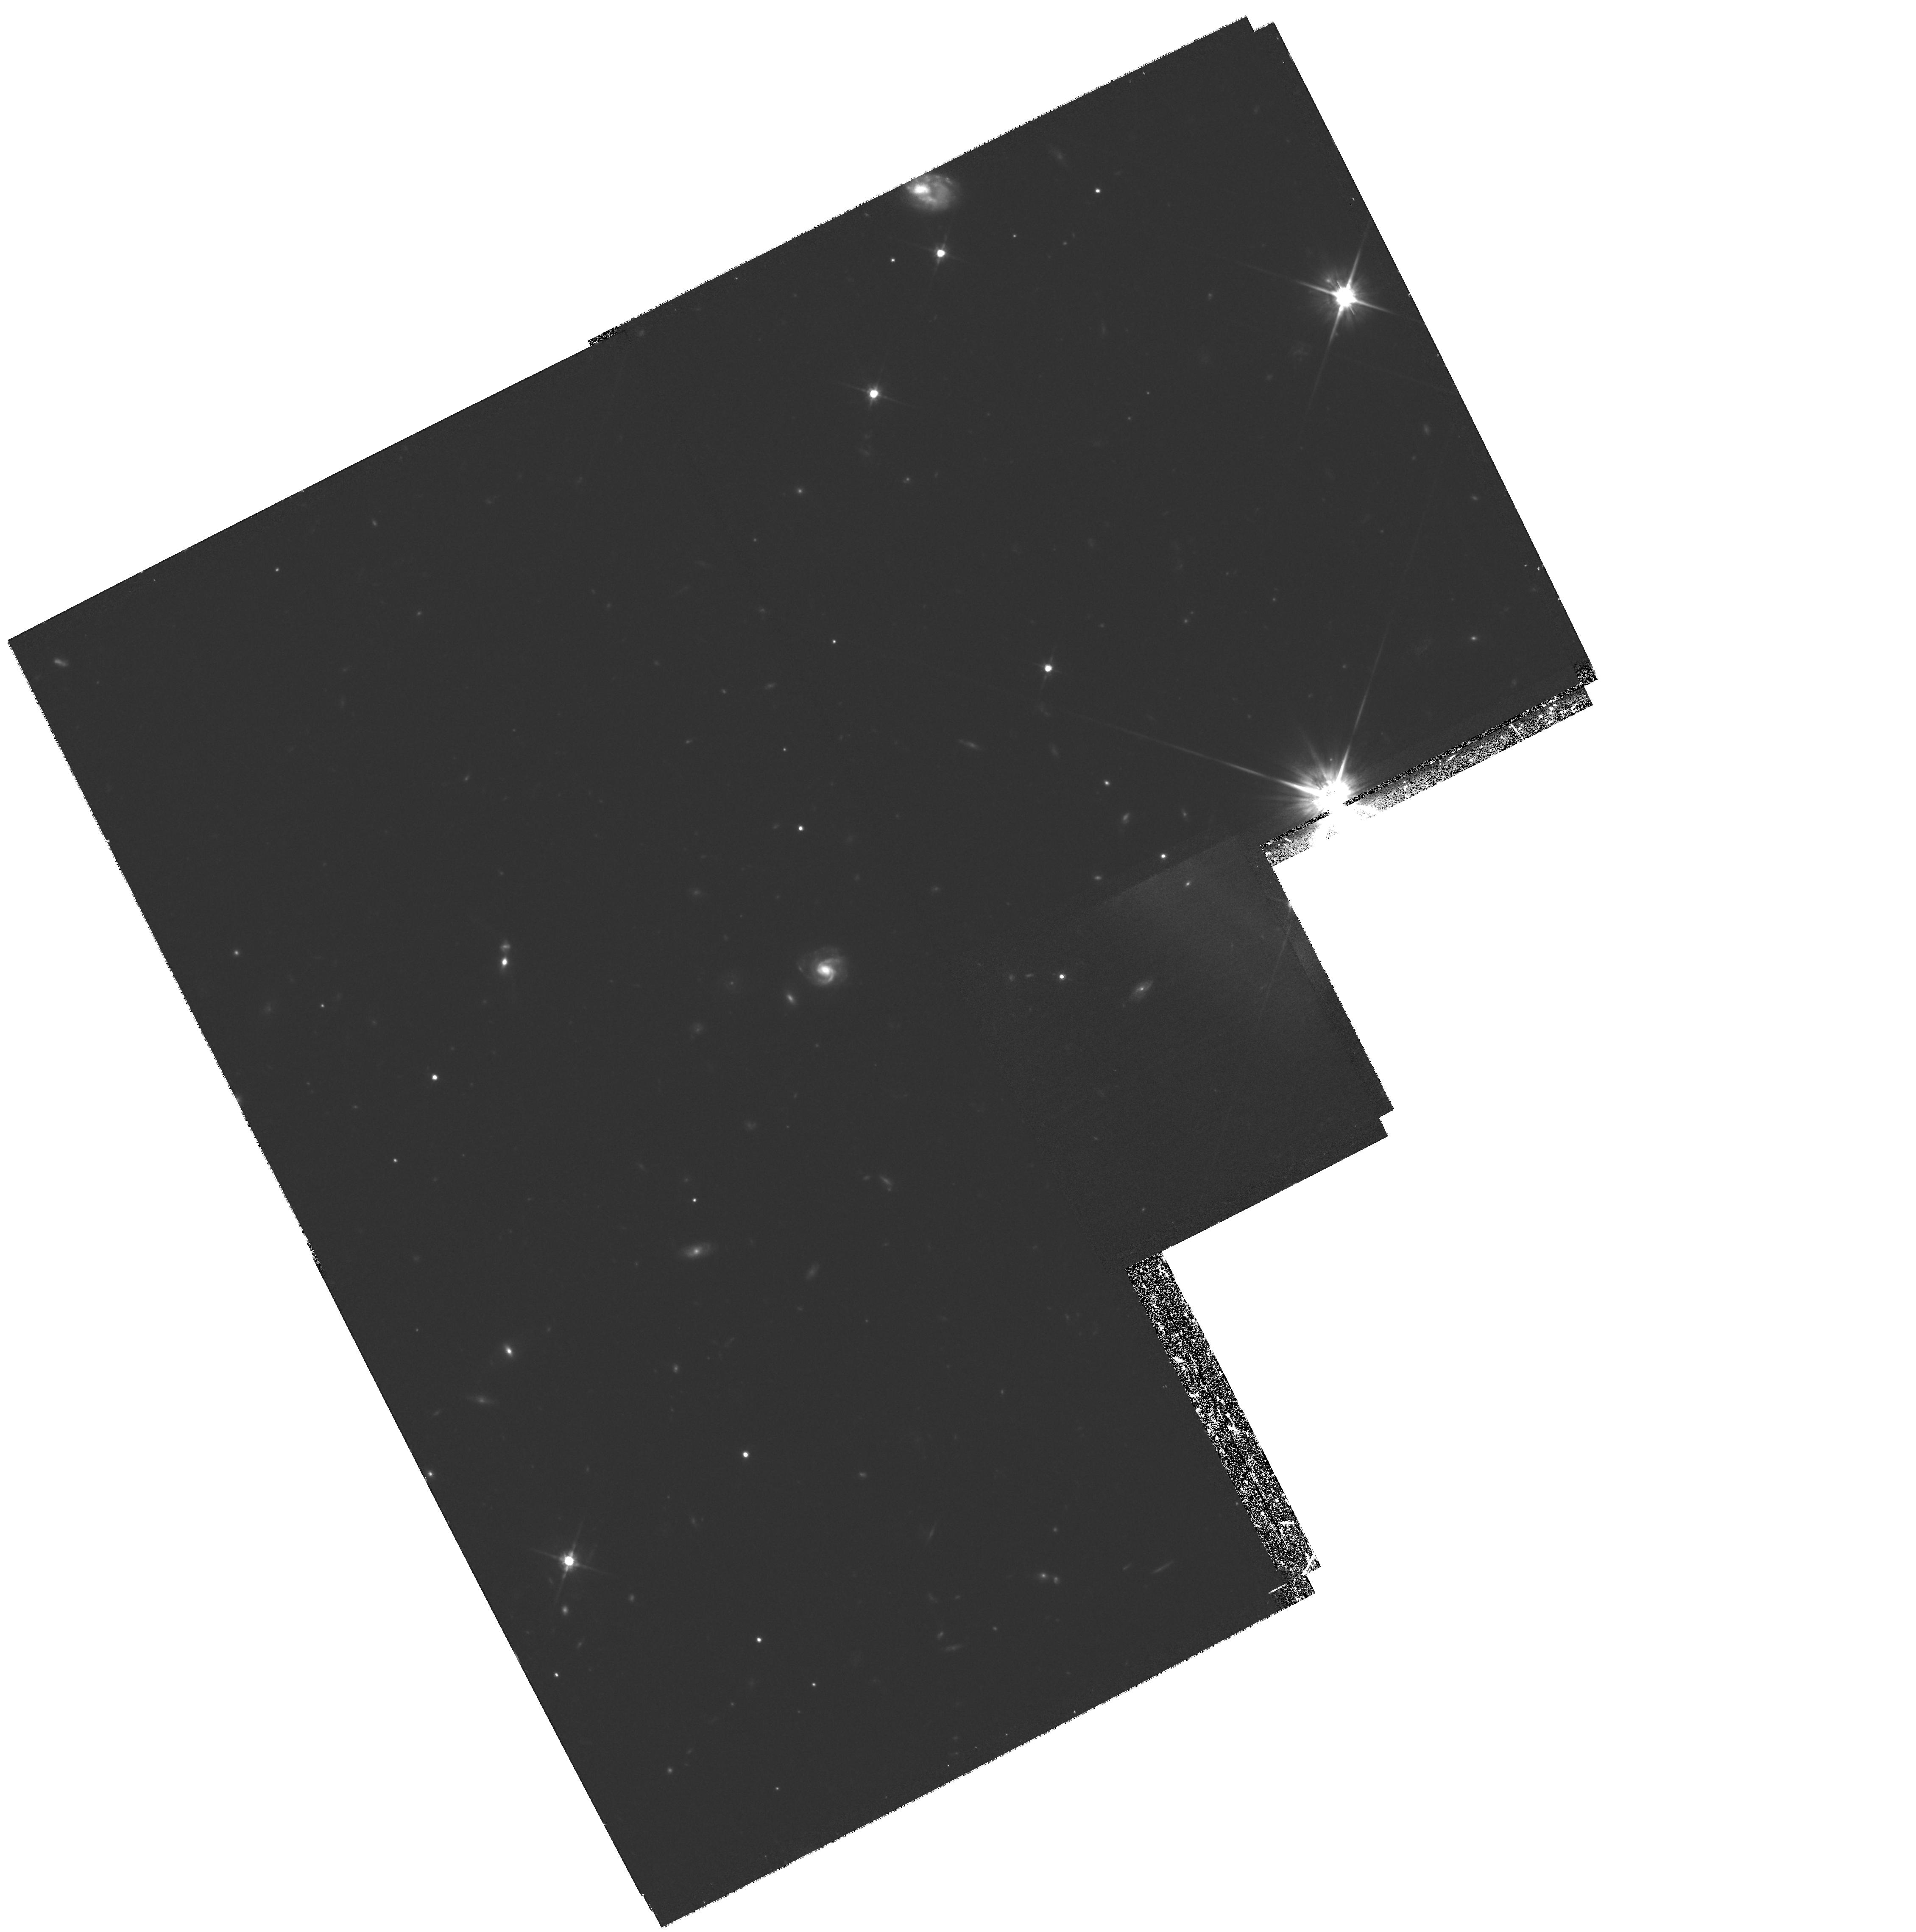
Target: 0140+326RD1
Instrument: WFPC2/PC
Filter: F814W
Exposure: 2.9 h
Observation ID: hst_8167_02_wfpc2_pc_f814w_u5e902

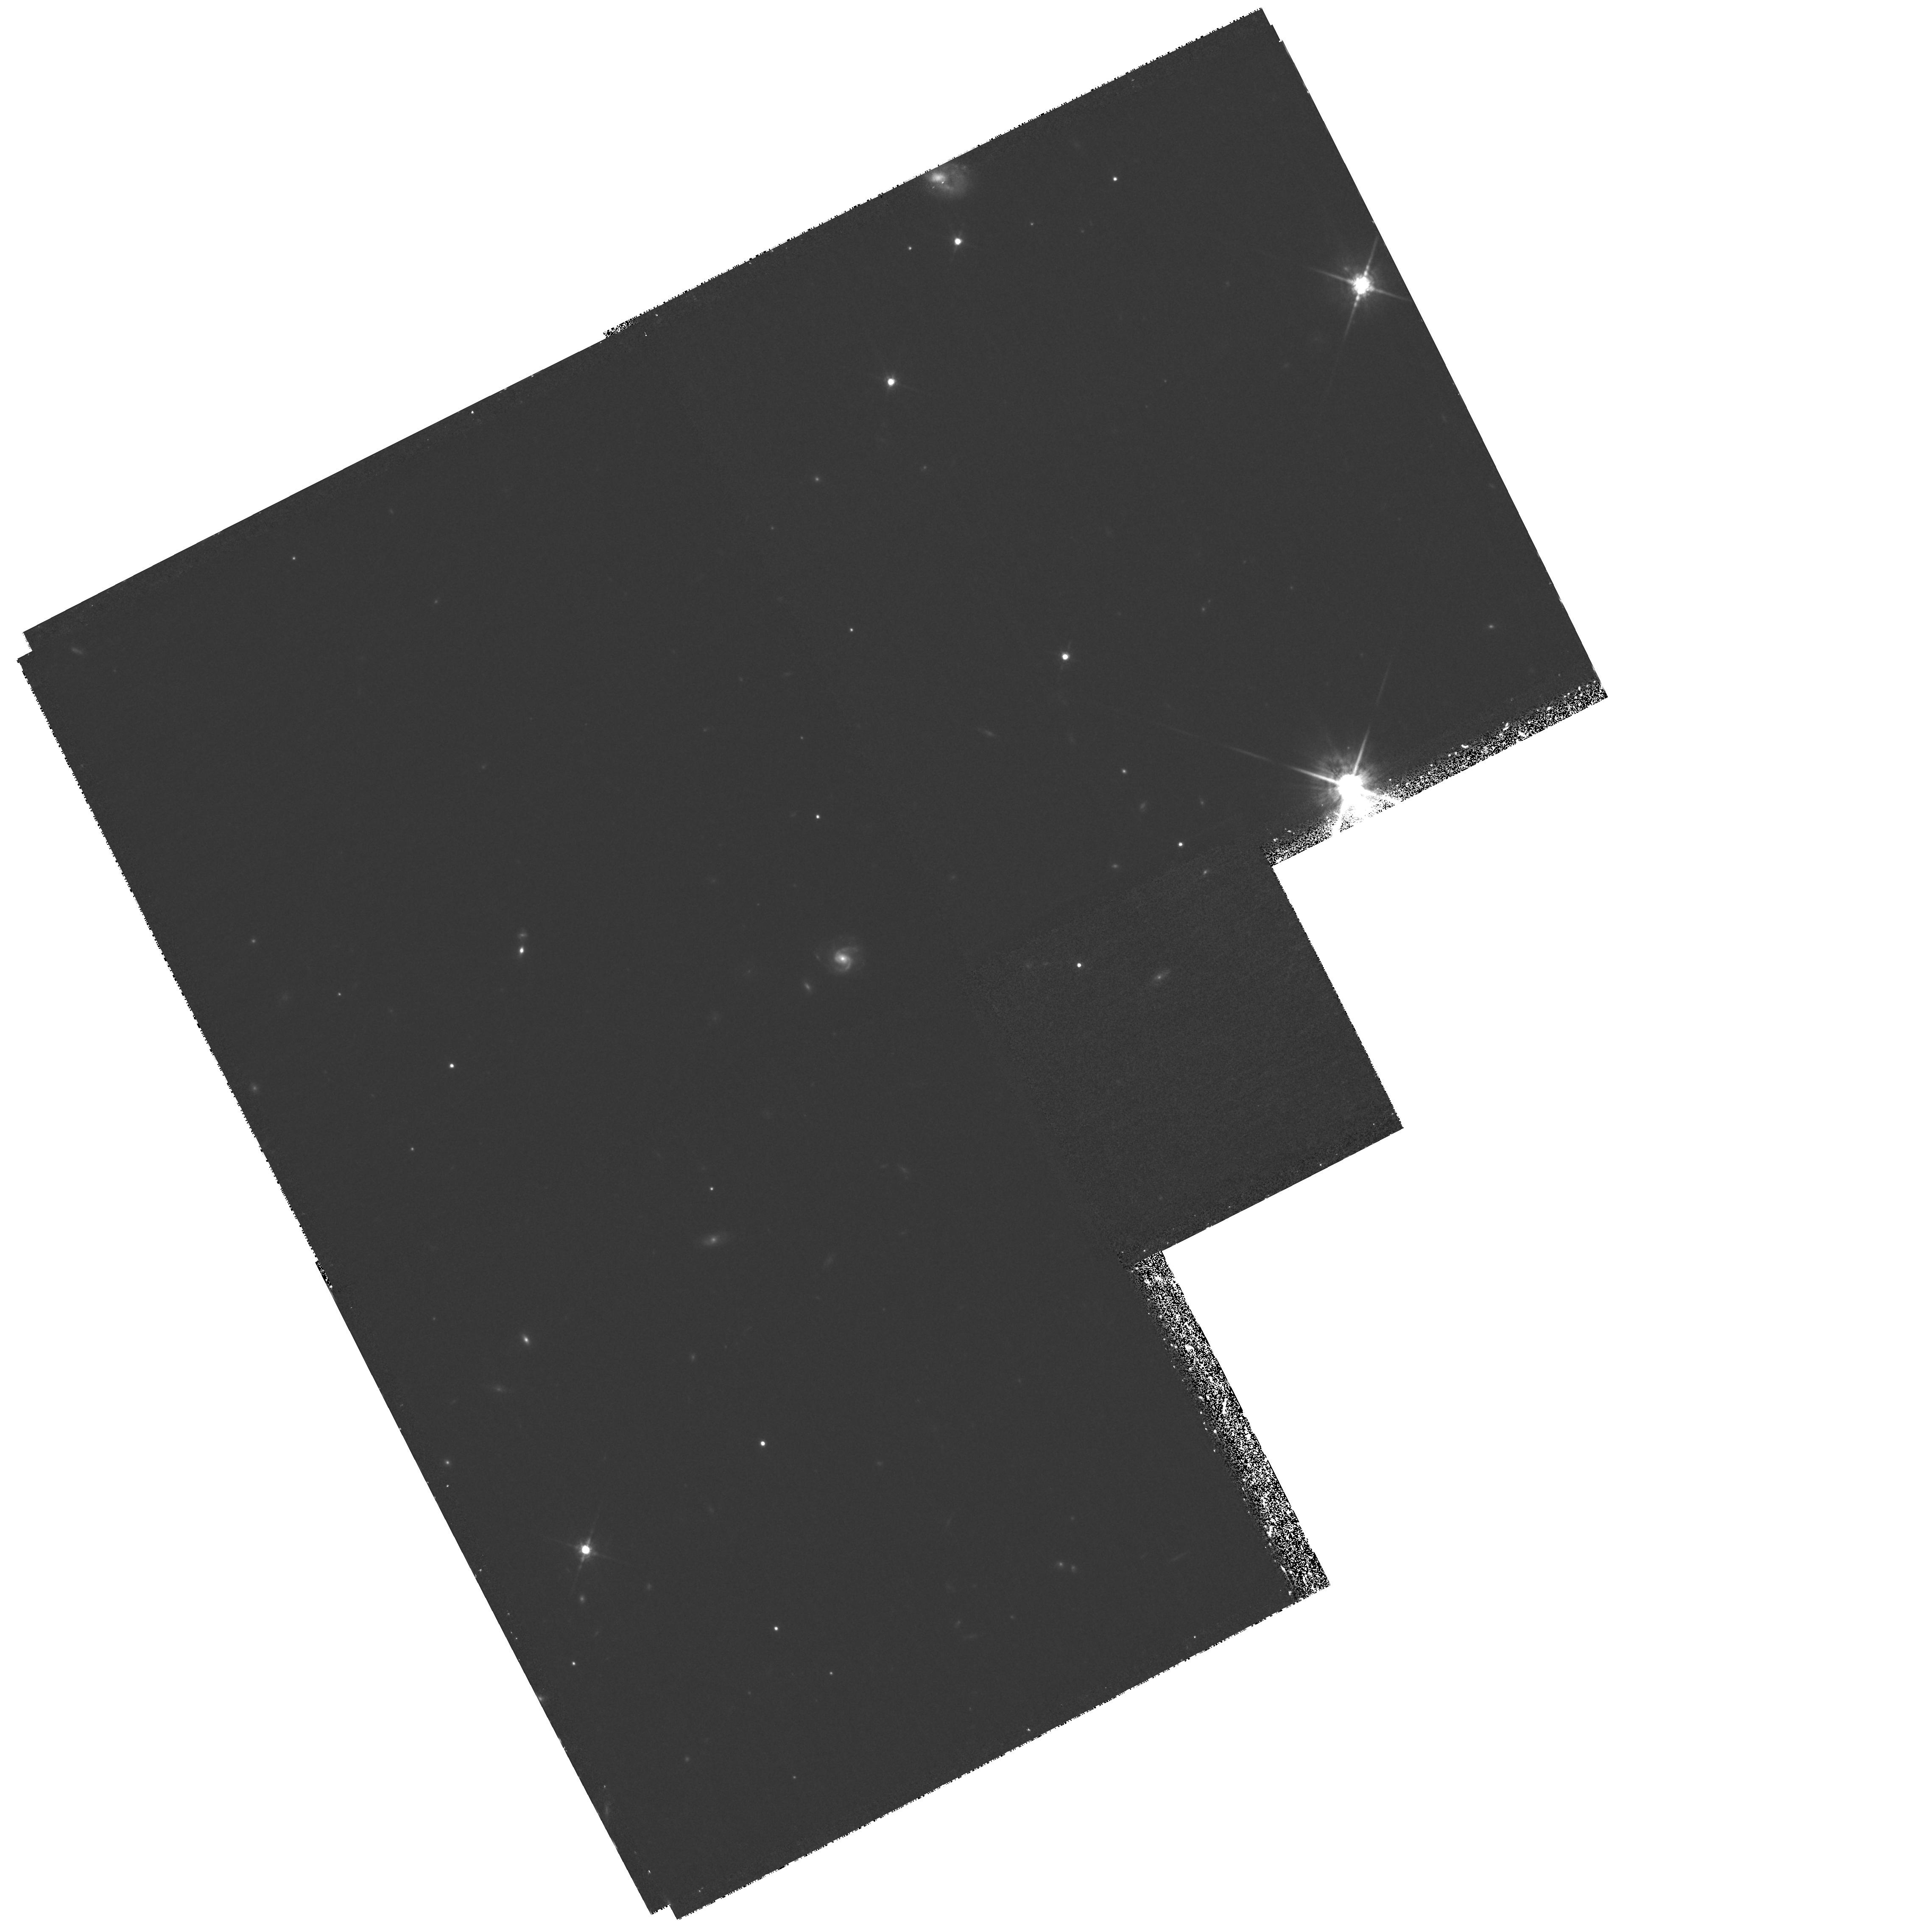
Target: 0140+326RD1
Instrument: WFPC2/PC
Filter: F850LP
Exposure: 2.9 h
Observation ID: hst_8167_04_wfpc2_pc_f850lp_u5e904

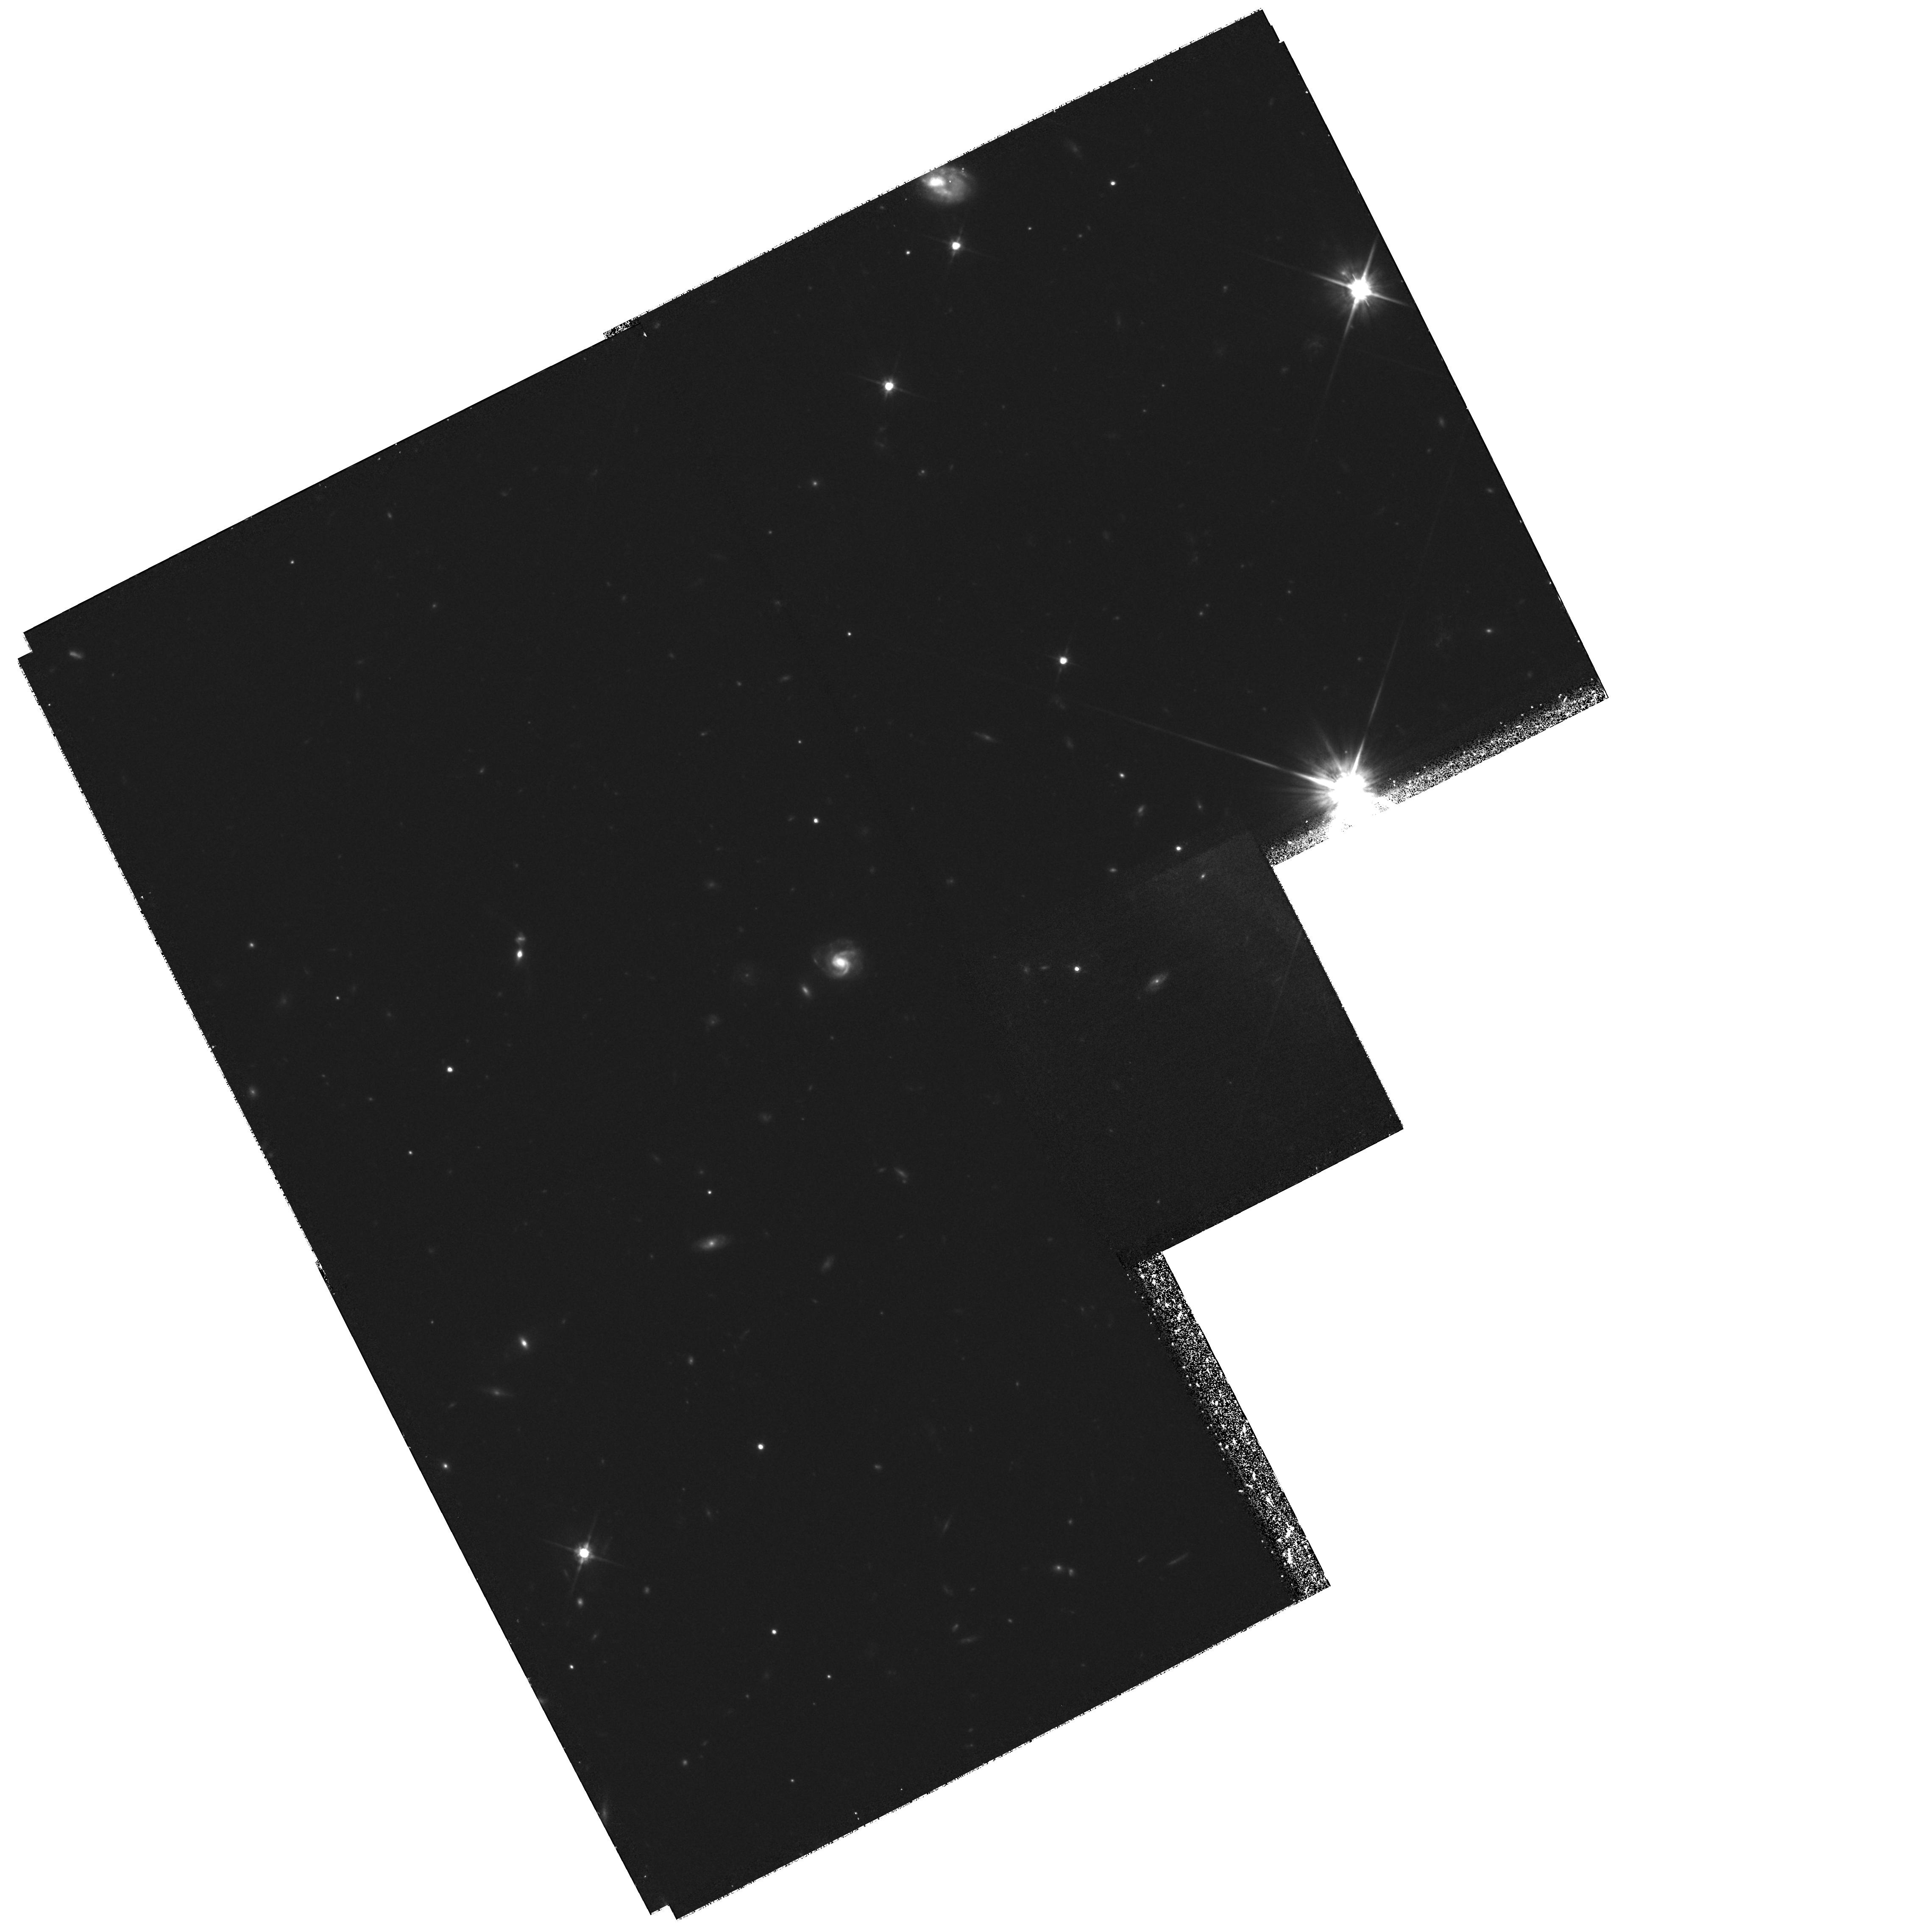
Target: 0140+326RD1
Instrument: WFPC2/PC
Filter: F814W
Exposure: 2.9 h
Observation ID: hst_8167_01_wfpc2_pc_f814w_u5e901

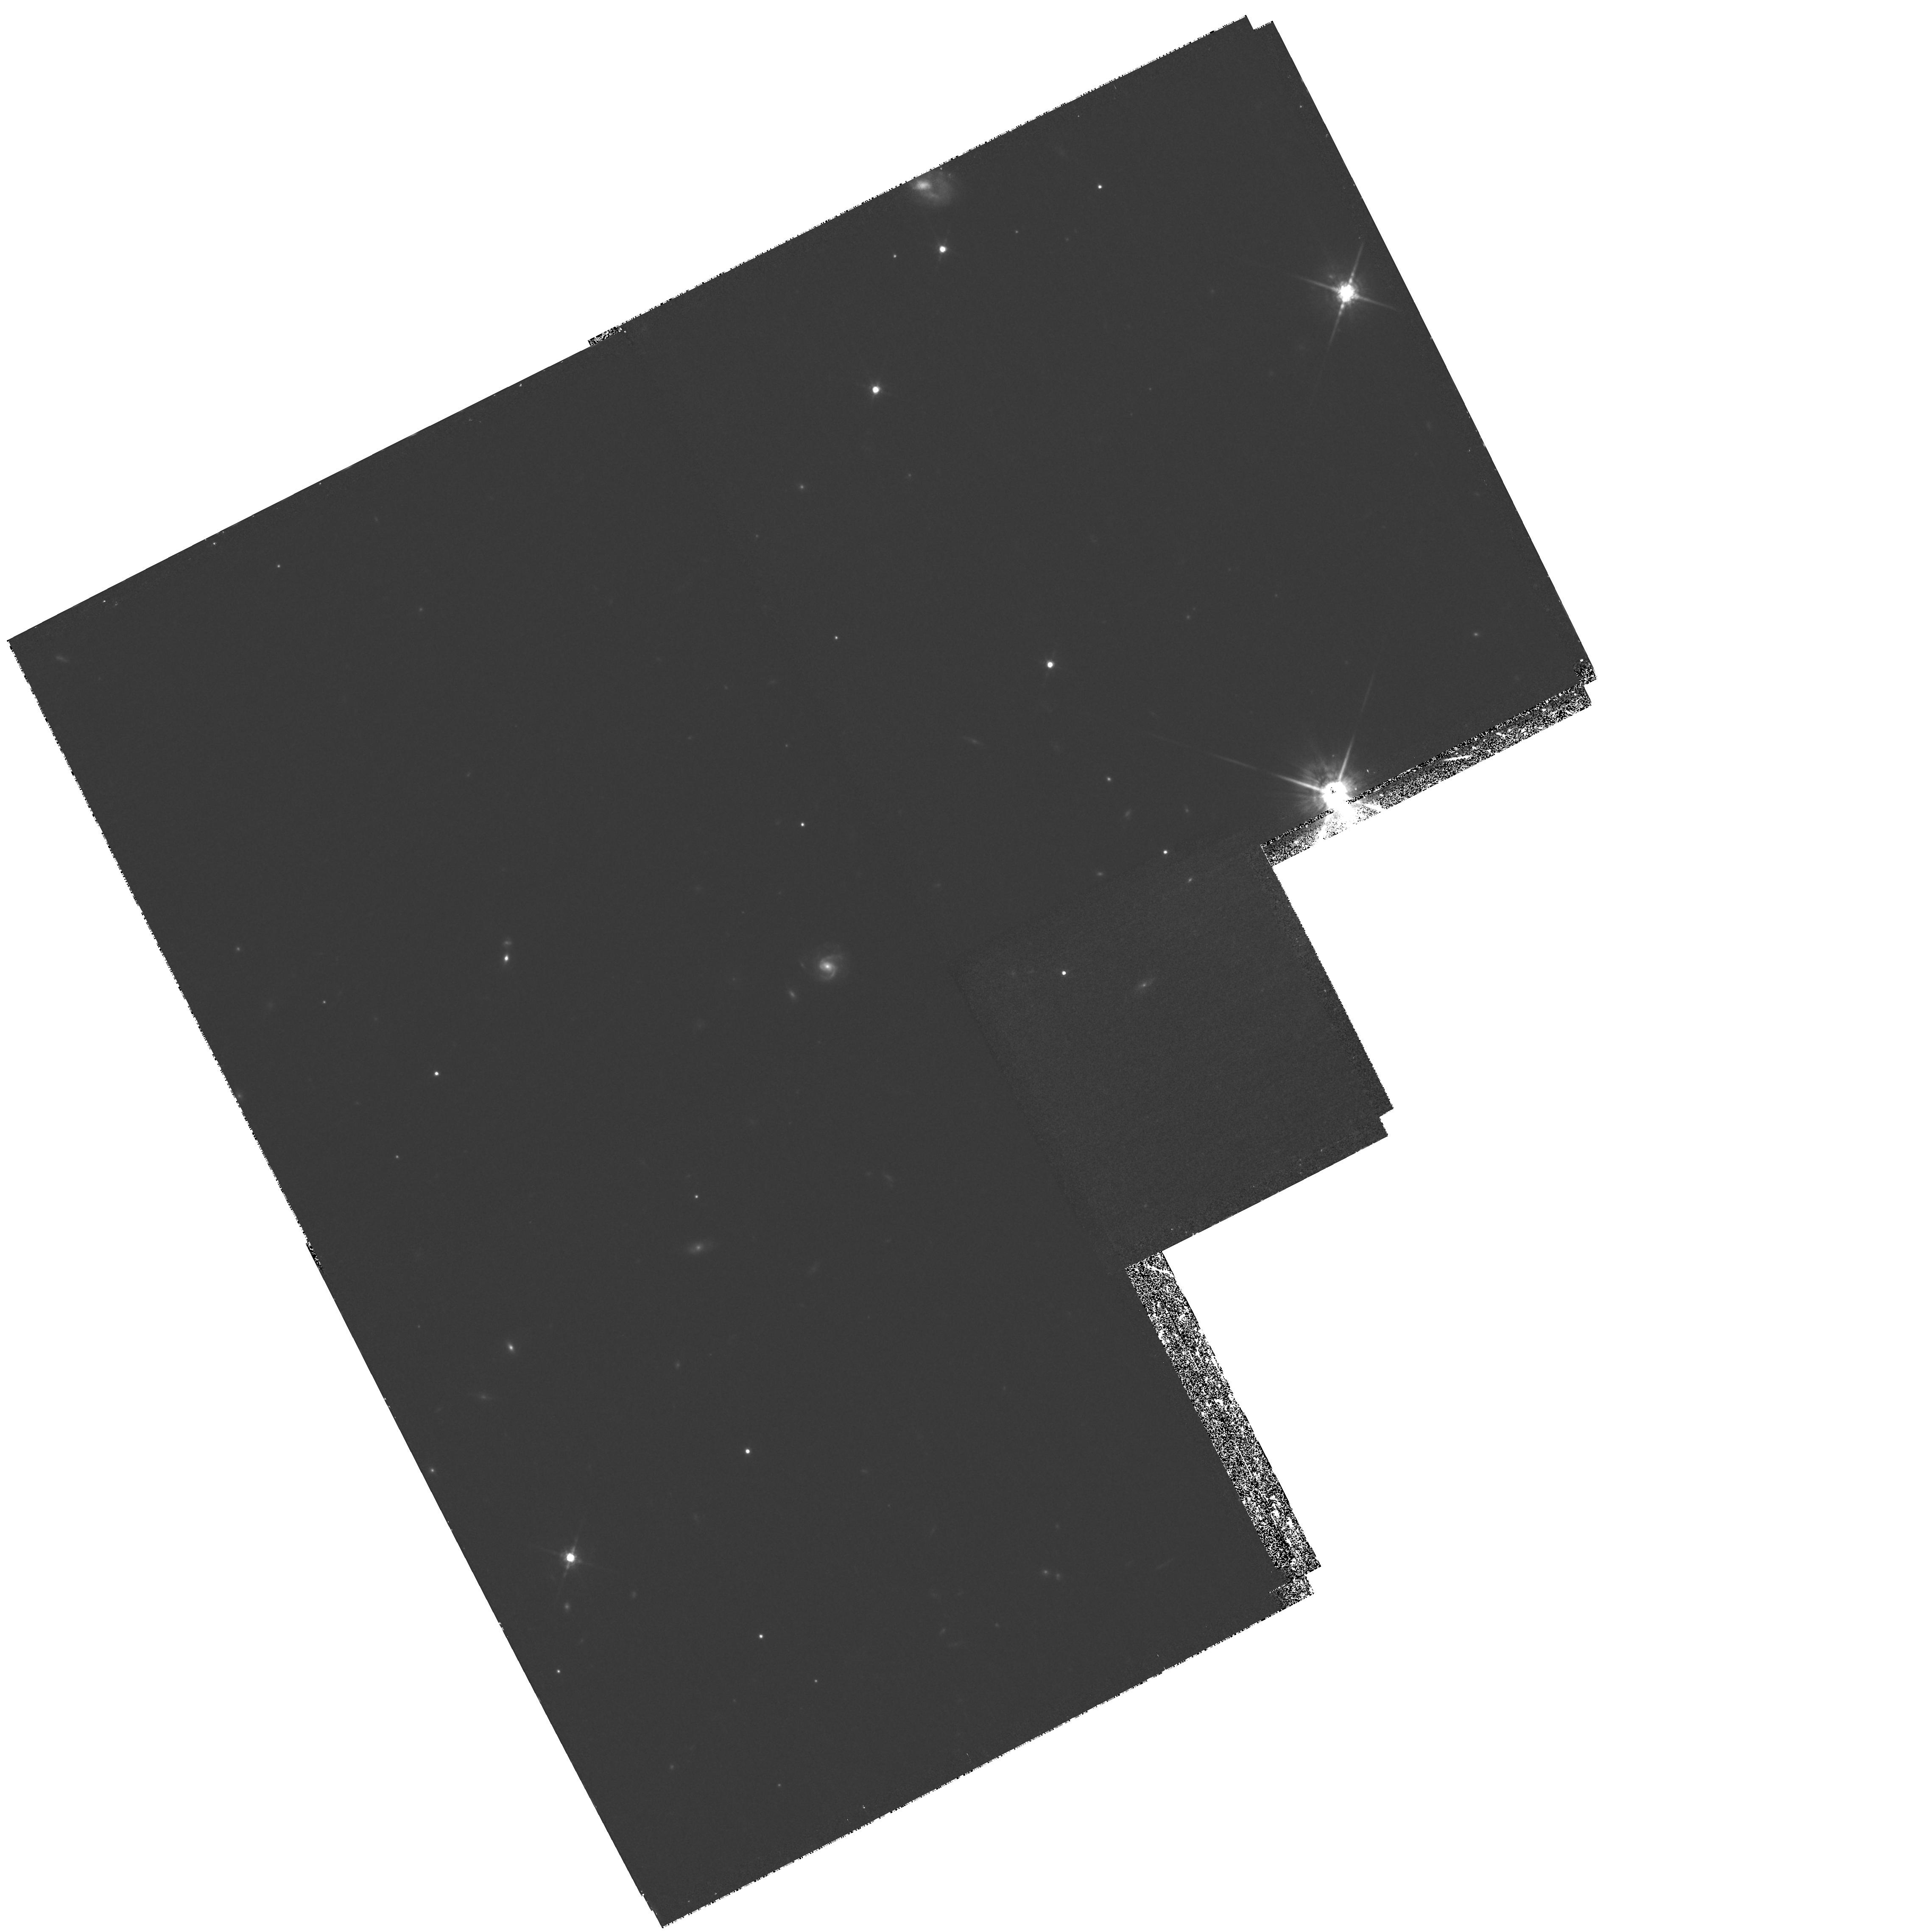
Target: 0140+326RD1
Instrument: WFPC2/PC
Filter: F850LP
Exposure: 2.9 h
Observation ID: hst_8167_05_wfpc2_pc_f850lp_u5e905

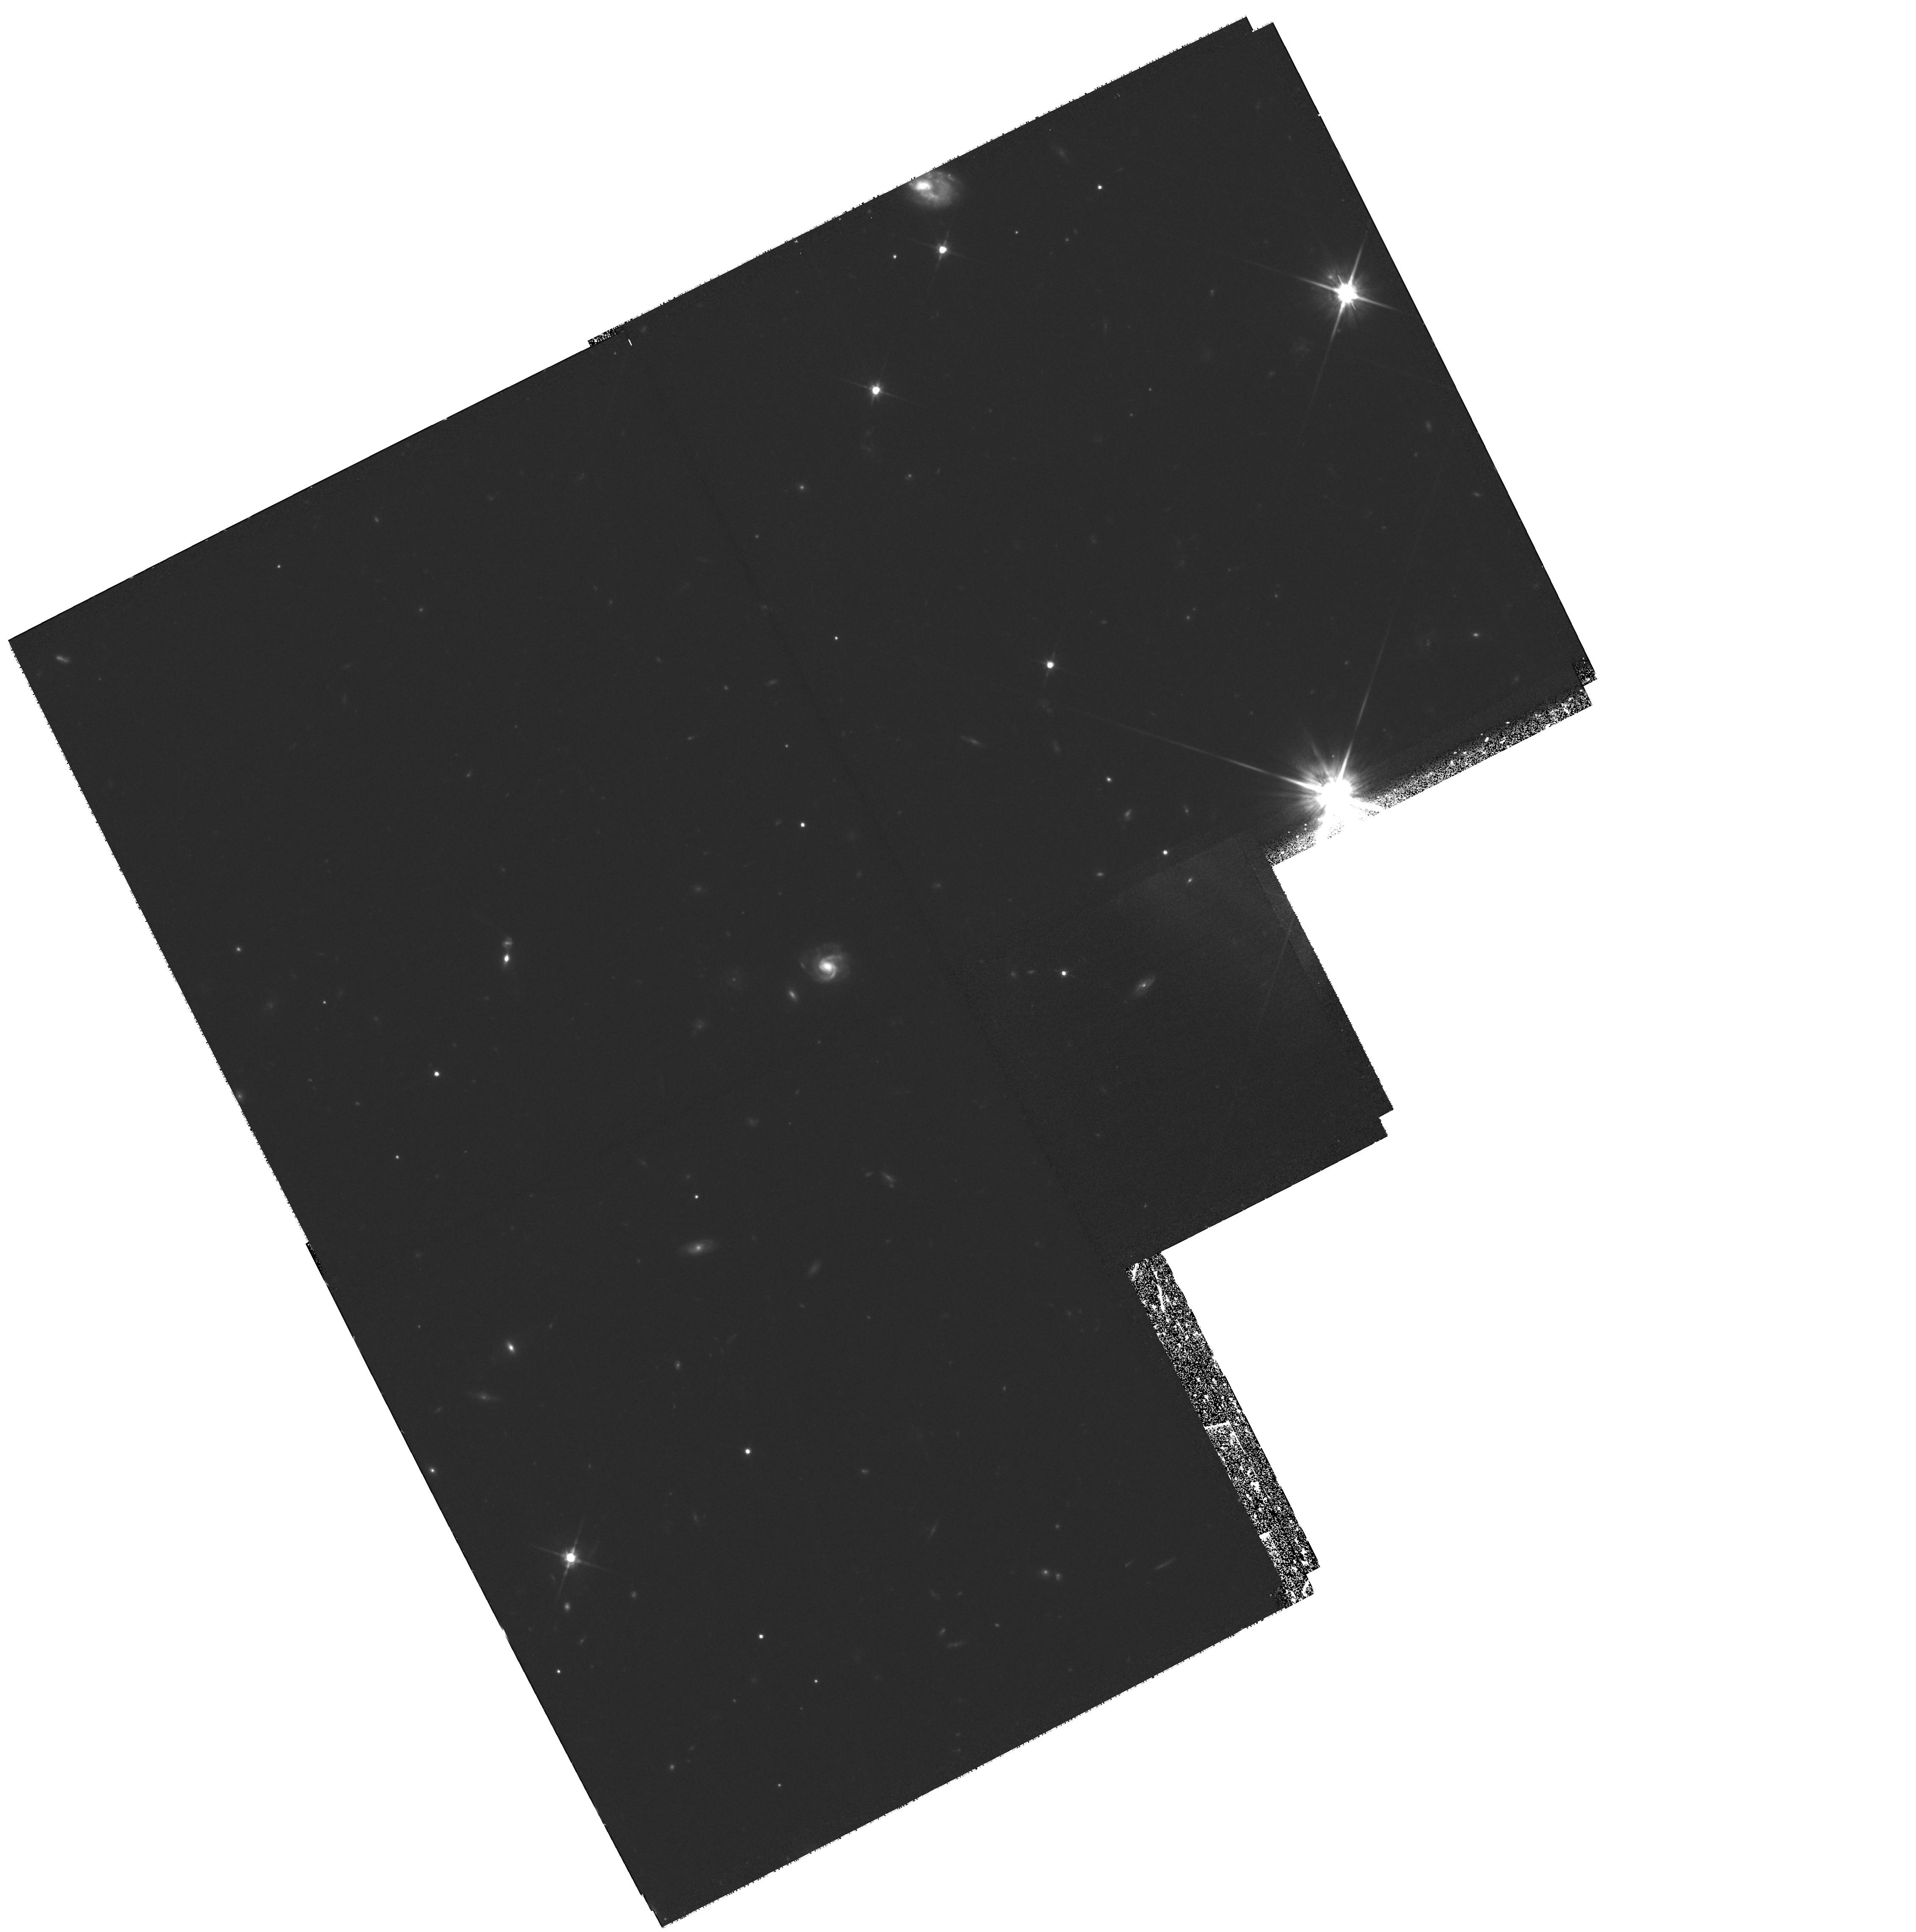
Target: 0140+326RD1
Instrument: WFPC2/PC
Filter: F814W
Exposure: 2.9 h
Observation ID: hst_8167_03_wfpc2_pc_f814w_u5e903

WFPC2 Imaging of a Galaxy at z = 5.34 and its Field (PI: Stern, Daniel K)

We propose to obtain deep WFPC2 images of a galaxy at z=5.34 and its surrounding field. The galaxy, 0140+326 RD1, was the first spectroscopically confirmed object at z > 5 and among the few confirmed objects at z > 5 currently. Our goals are to (1) map the Ly-alpha line-emitting region, (2) study the restframe UV continuum morphology, (3) search for companion Ly-alpha-emitting sources, and (4) study the stellar population and dust extinction in this distant system in conjunction with recently obtained NICMOS F160W images. If this galaxy is a truly primeval object in the process of forming its first generation of stars, its morphological properties can provide critical information on the earliest phases of galaxy formation. Ongoing, deep, multi-wavelength, ground-based efforts make this an ideal field for HST to underlinesimultaneously provide high-resolution morphological information on several other timely issues in extragalactic astronomy: the proposed WFPC2 pointing contains several sub-mm sources detected in a deep (~40 ksec) program with SCUBA; the most distant known radio galaxy, 6C 0140+326 at z=4.41; 2 confirmed and several candidate Lyman-break galaxies at z > 4; and several unusually red galaxies. The observations proposed here cannot be accomplished from ground-based facilities, as their success depends upon the high spatial resolution and low sky background only attainable with HST.